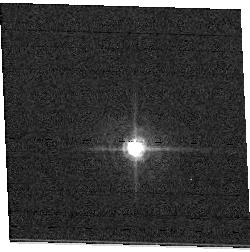
Target: field at RA 92.342°, Dec 24.325°. Instrument: ACS/WFC. Filter: F502N. Exposure: 1 min. Observation ID: hst_11020_01_acs_wfc_f502n_j9vg01

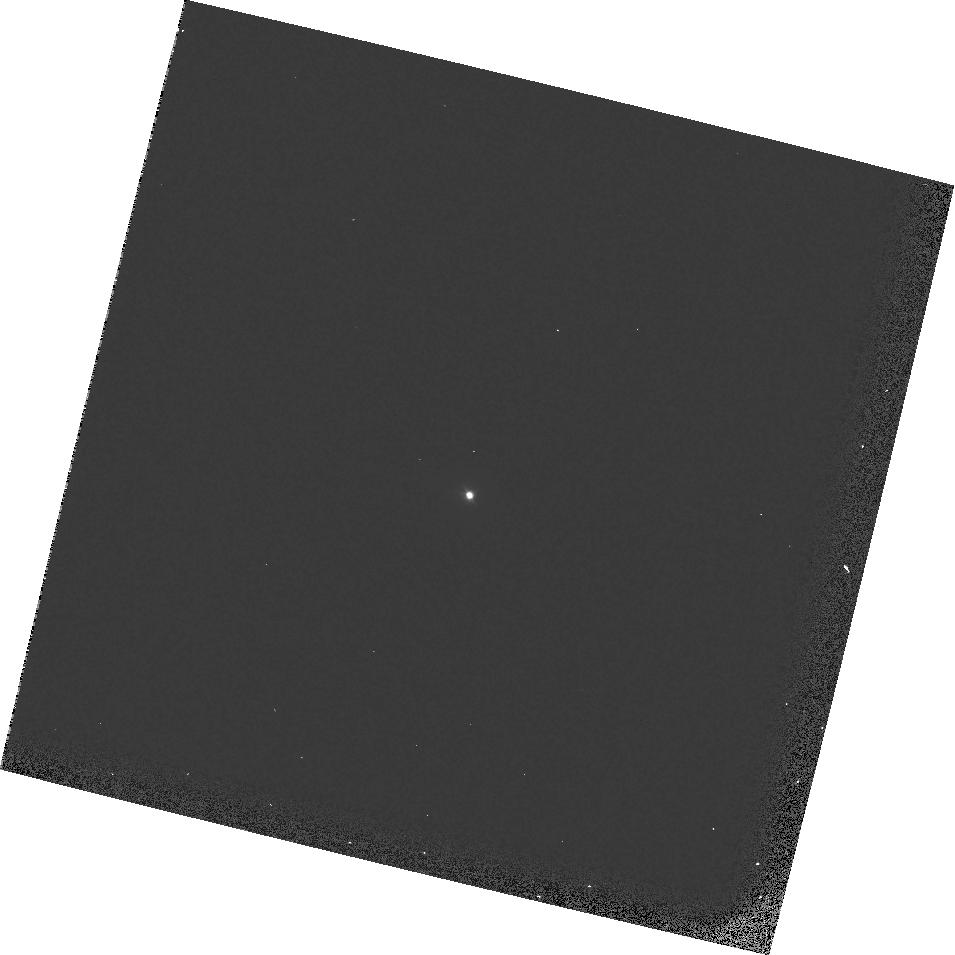
Target: GRW+70D5824. Instrument: WFPC2/PC. Filter: F300W. Exposure: 1 min. Observation ID: hst_11020_10_wfpc2_pc_f300w_u9vg10

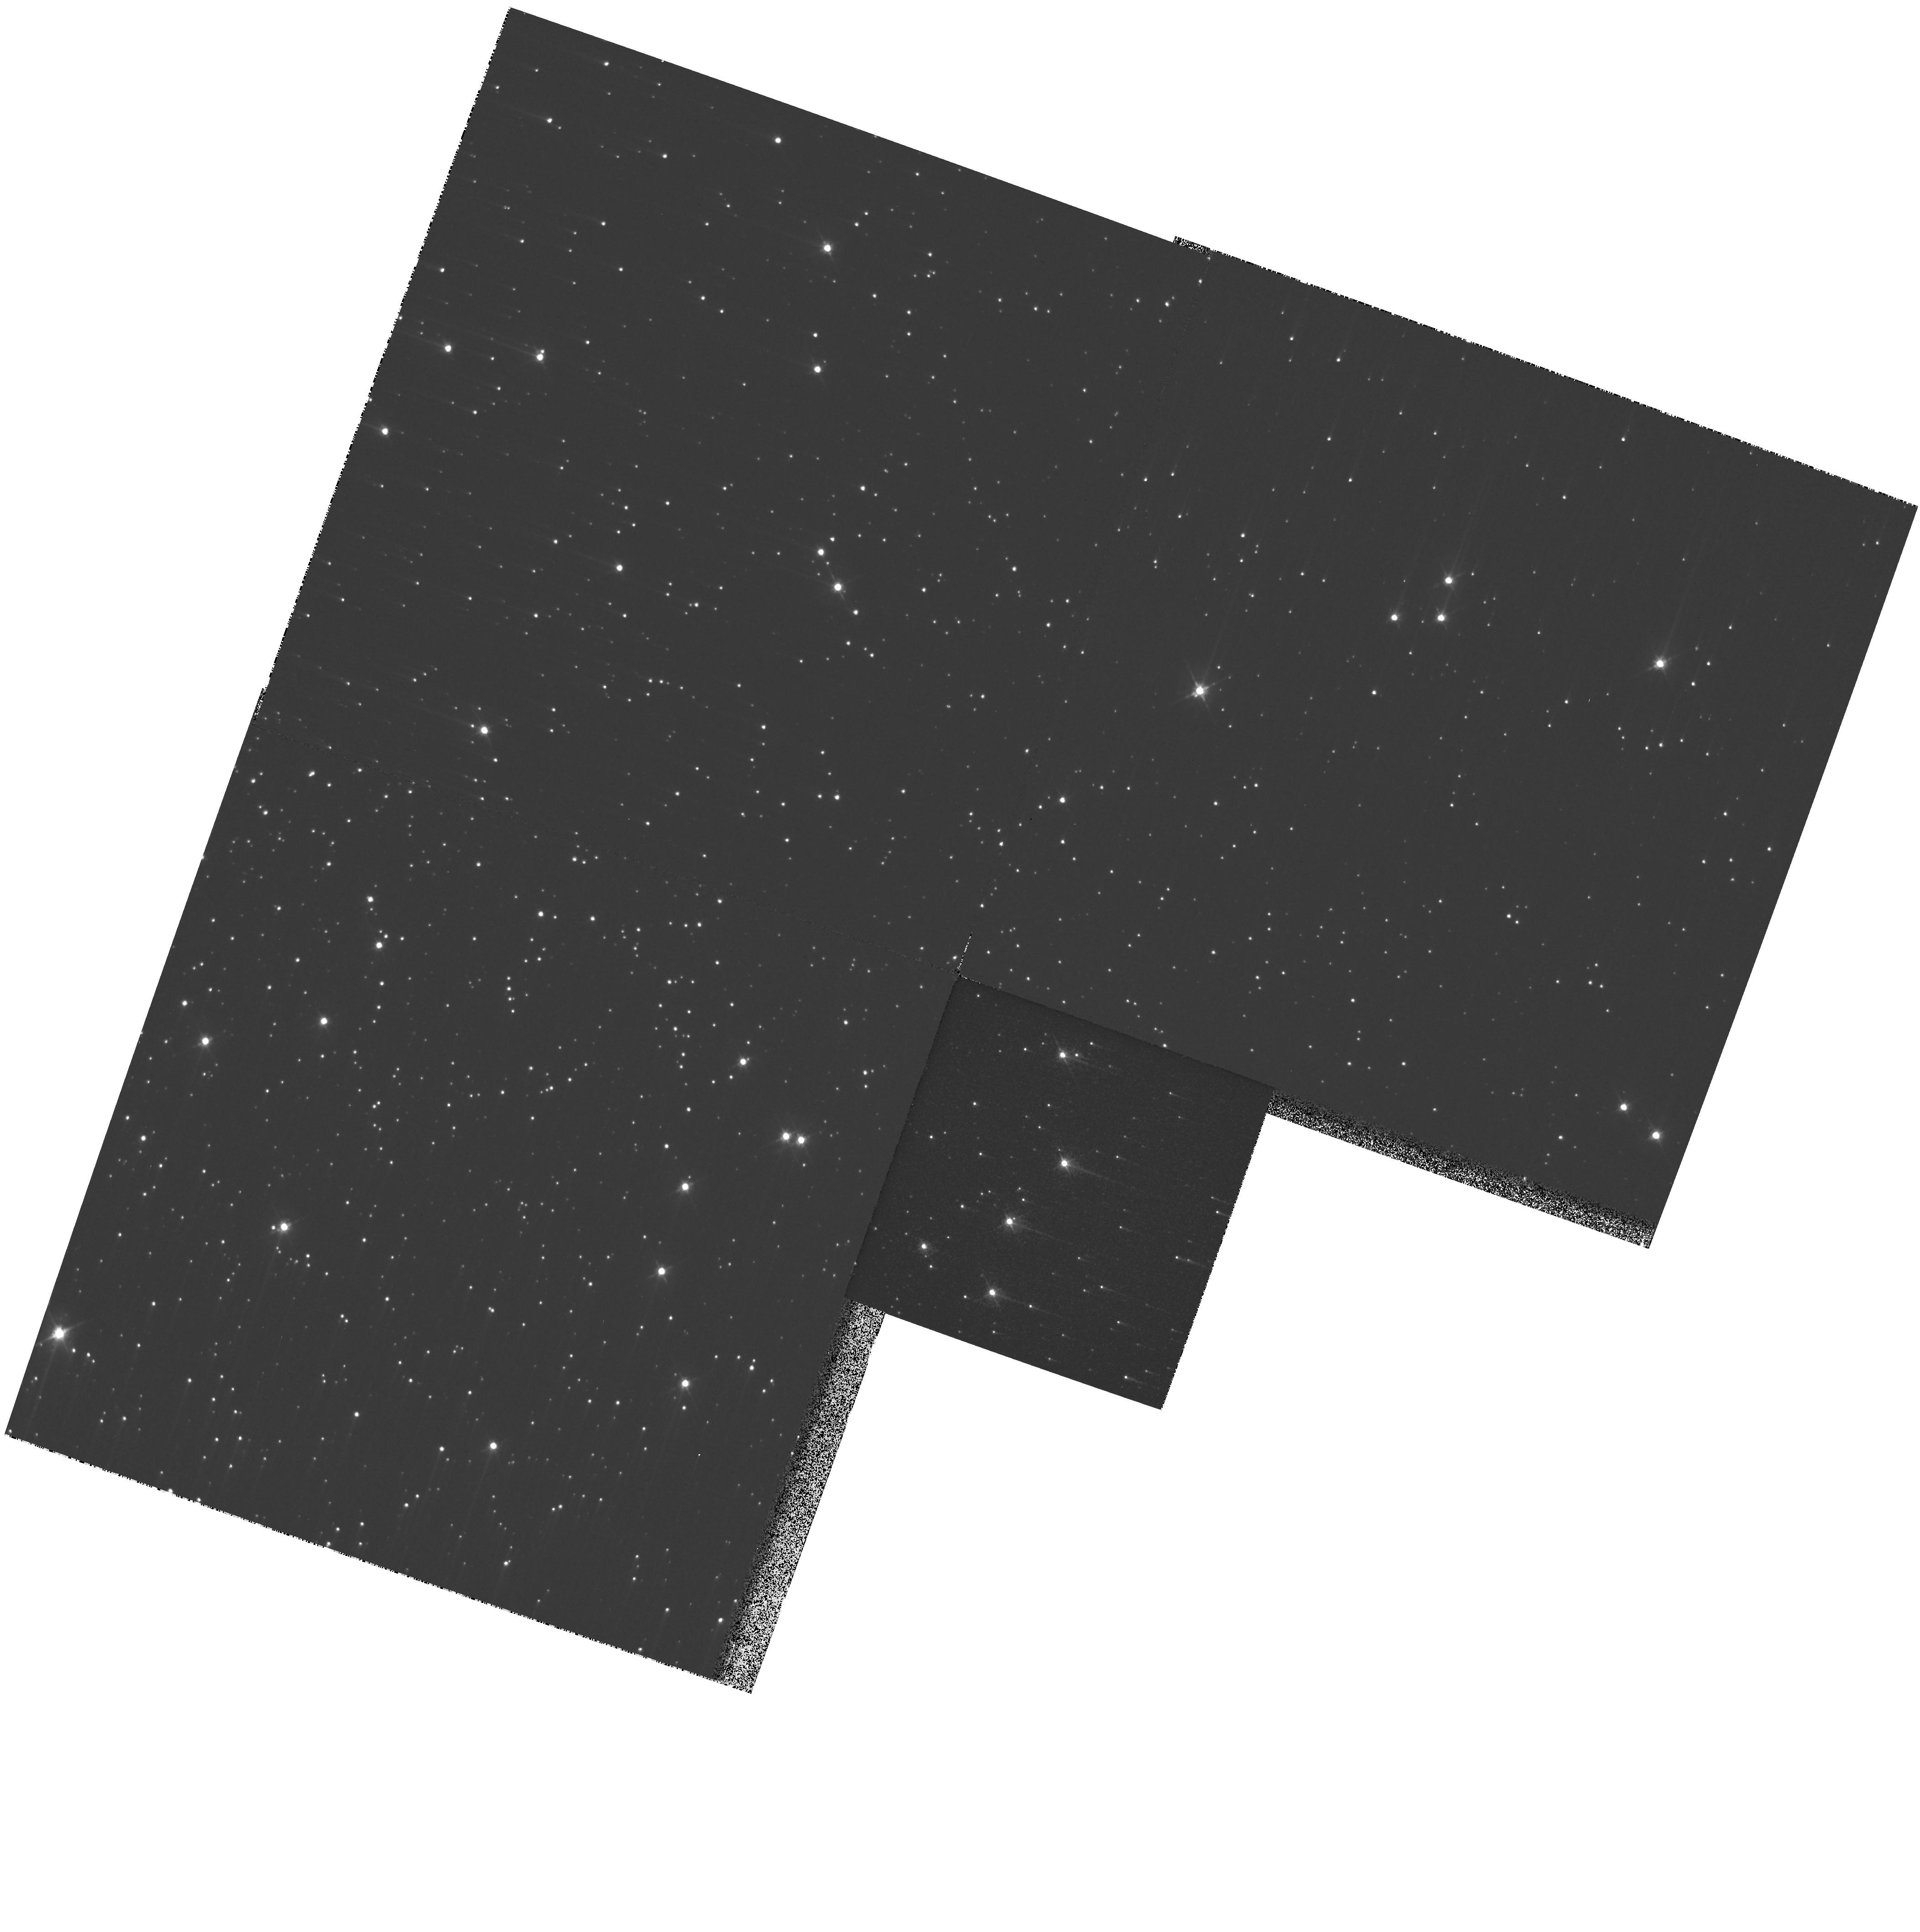
Target: NGC104. Instrument: WFPC2/PC. Filter: F555W. Exposure: 2 min. Observation ID: hst_11020_06_wfpc2_pc_f555w_u9vg06

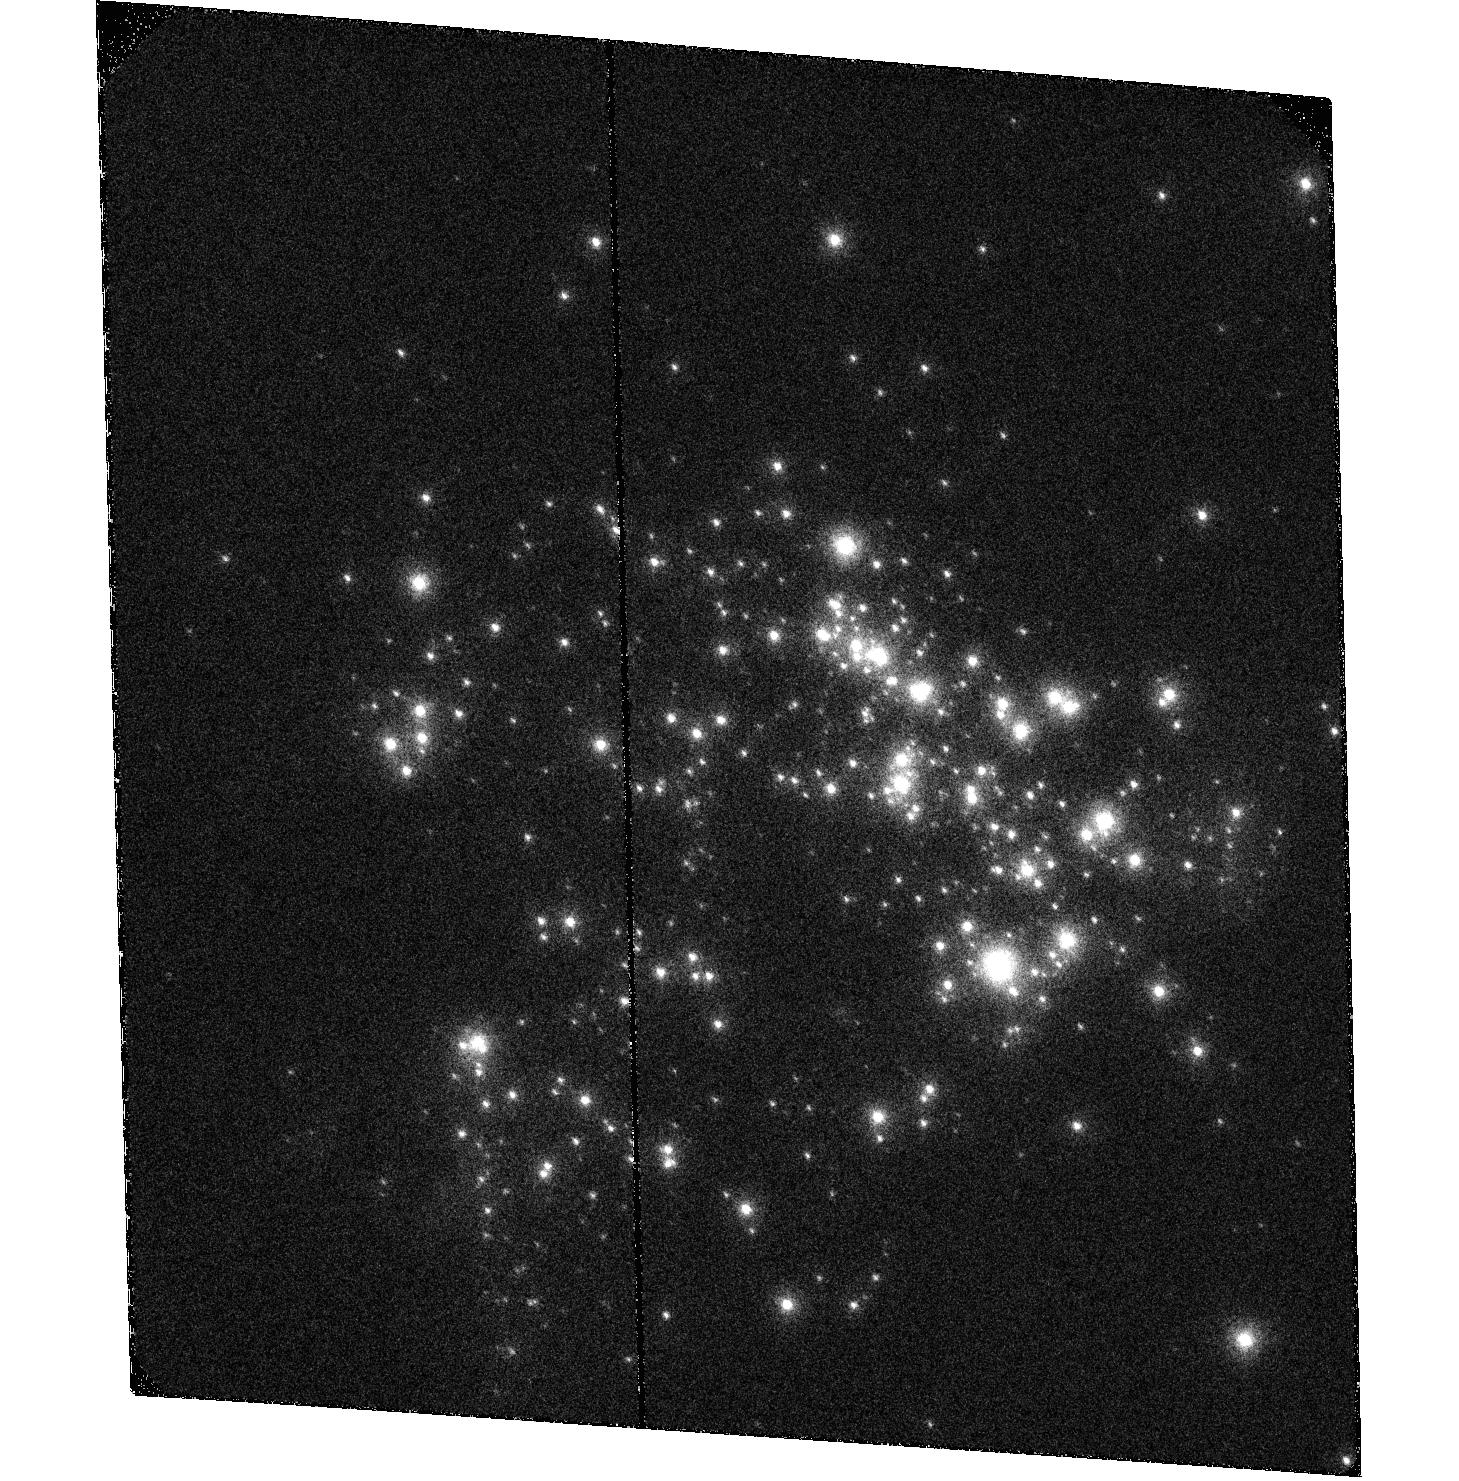
Target: NGC604. Instrument: ACS/SBC. Filter: F122M. Exposure: 16 min. Observation ID: hst_11020_09_acs_sbc_f122m_j9vg09

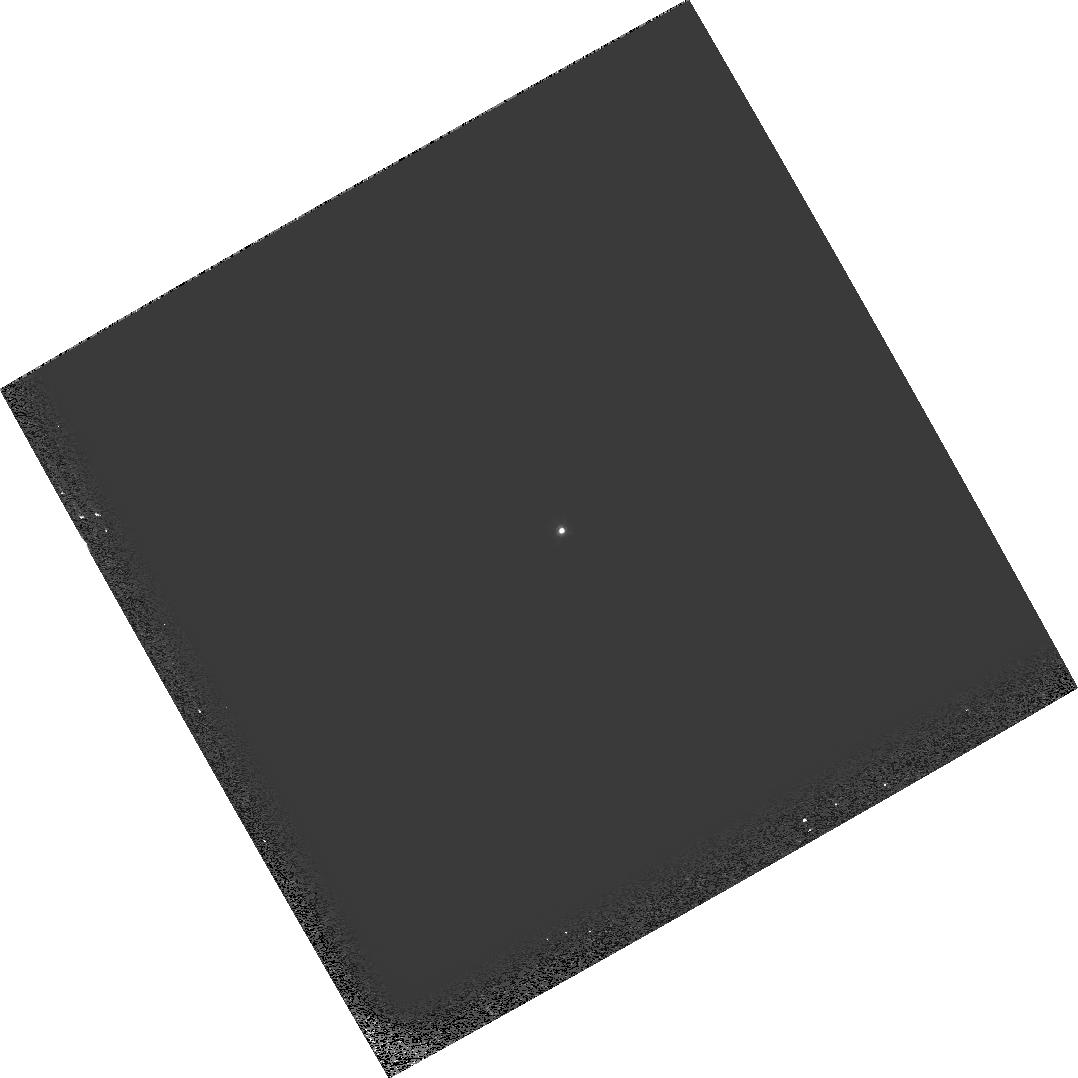
Target: GRW+70D5824. Instrument: WFPC2/PC. Filter: F555W. Exposure: 1 min. Observation ID: hst_11020_11_wfpc2_pc_f555w_u9vg11

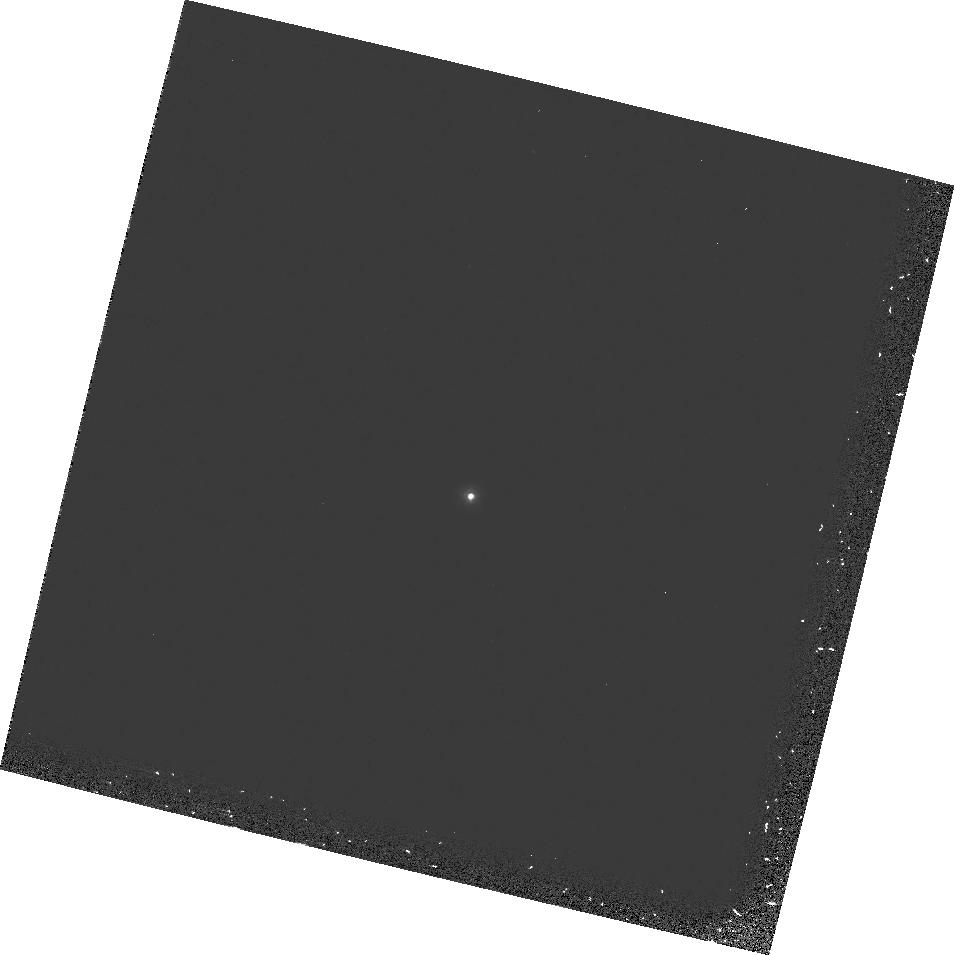
Target: GRW+70D5824. Instrument: WFPC2/PC. Filter: F122M. Exposure: 13 min. Observation ID: hst_11020_10_wfpc2_pc_f122m_u9vg10

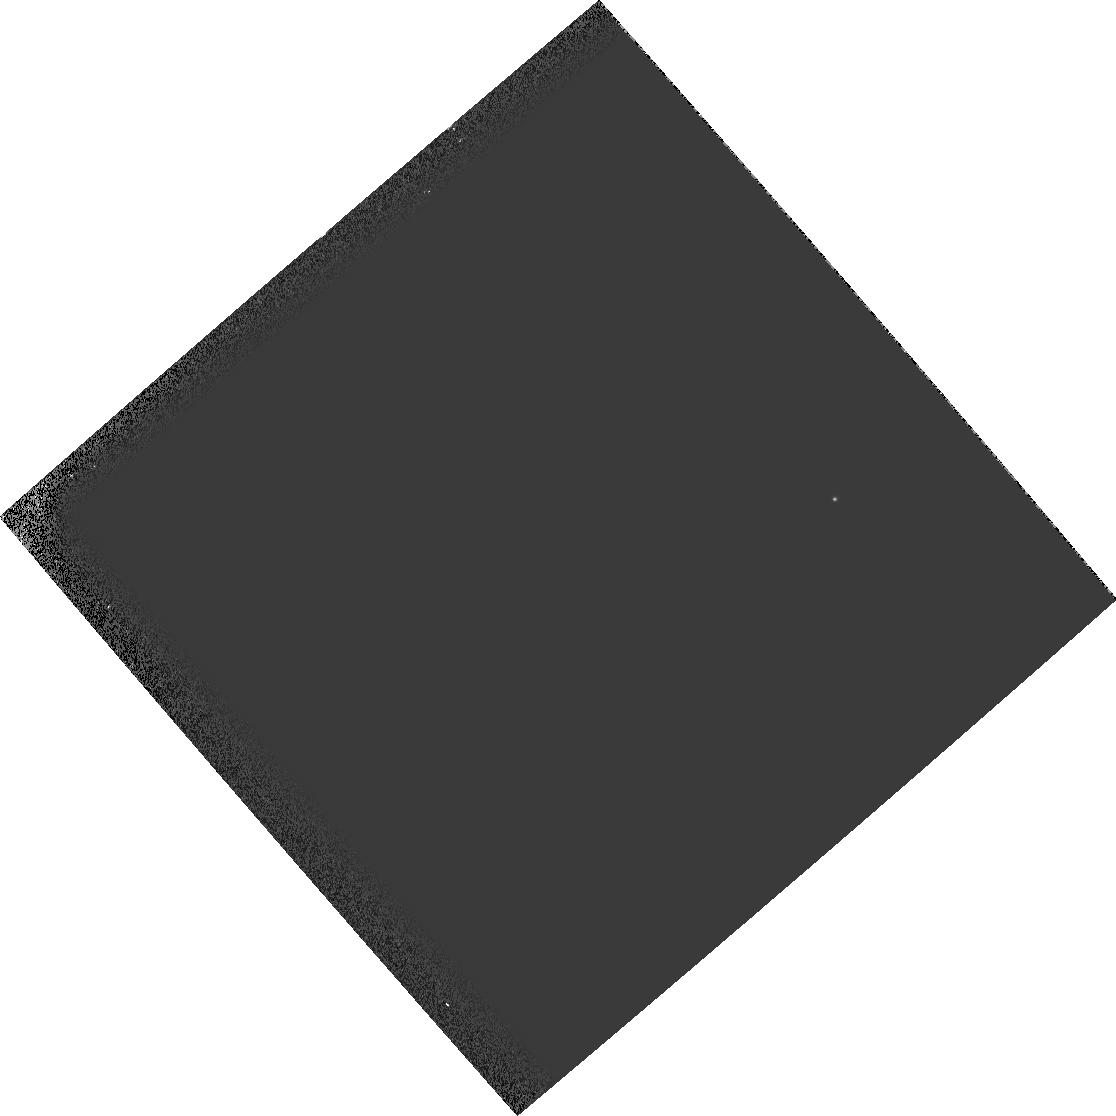
Target: field at RA 23.471°, Dec 30.831°. Instrument: WFPC2/PC. Filter: F555W. Exposure: 2 min. Observation ID: hst_11020_09_wfpc2_pc_f555w_u9vg09

HST Cycle 15 & pre-SM4 Optical Monitor (PI: Lallo, Matthew D.)

The focus of HST is measured primarily by observing HD93250 with ACS/HRC over full CVZ orbits to obtain accurate mean focus values via a well sampled breathing curve. Coma and astigmatism are also determined from the same data in order to further understand orbital effects on image quality and optical alignments. To monitor the stability of ACS to WFPC2 relative focii, we execute parallel observations taken with the two cameras at suitable orientations of previously observed targets, and interspersed them with the HRC CVZ visits.